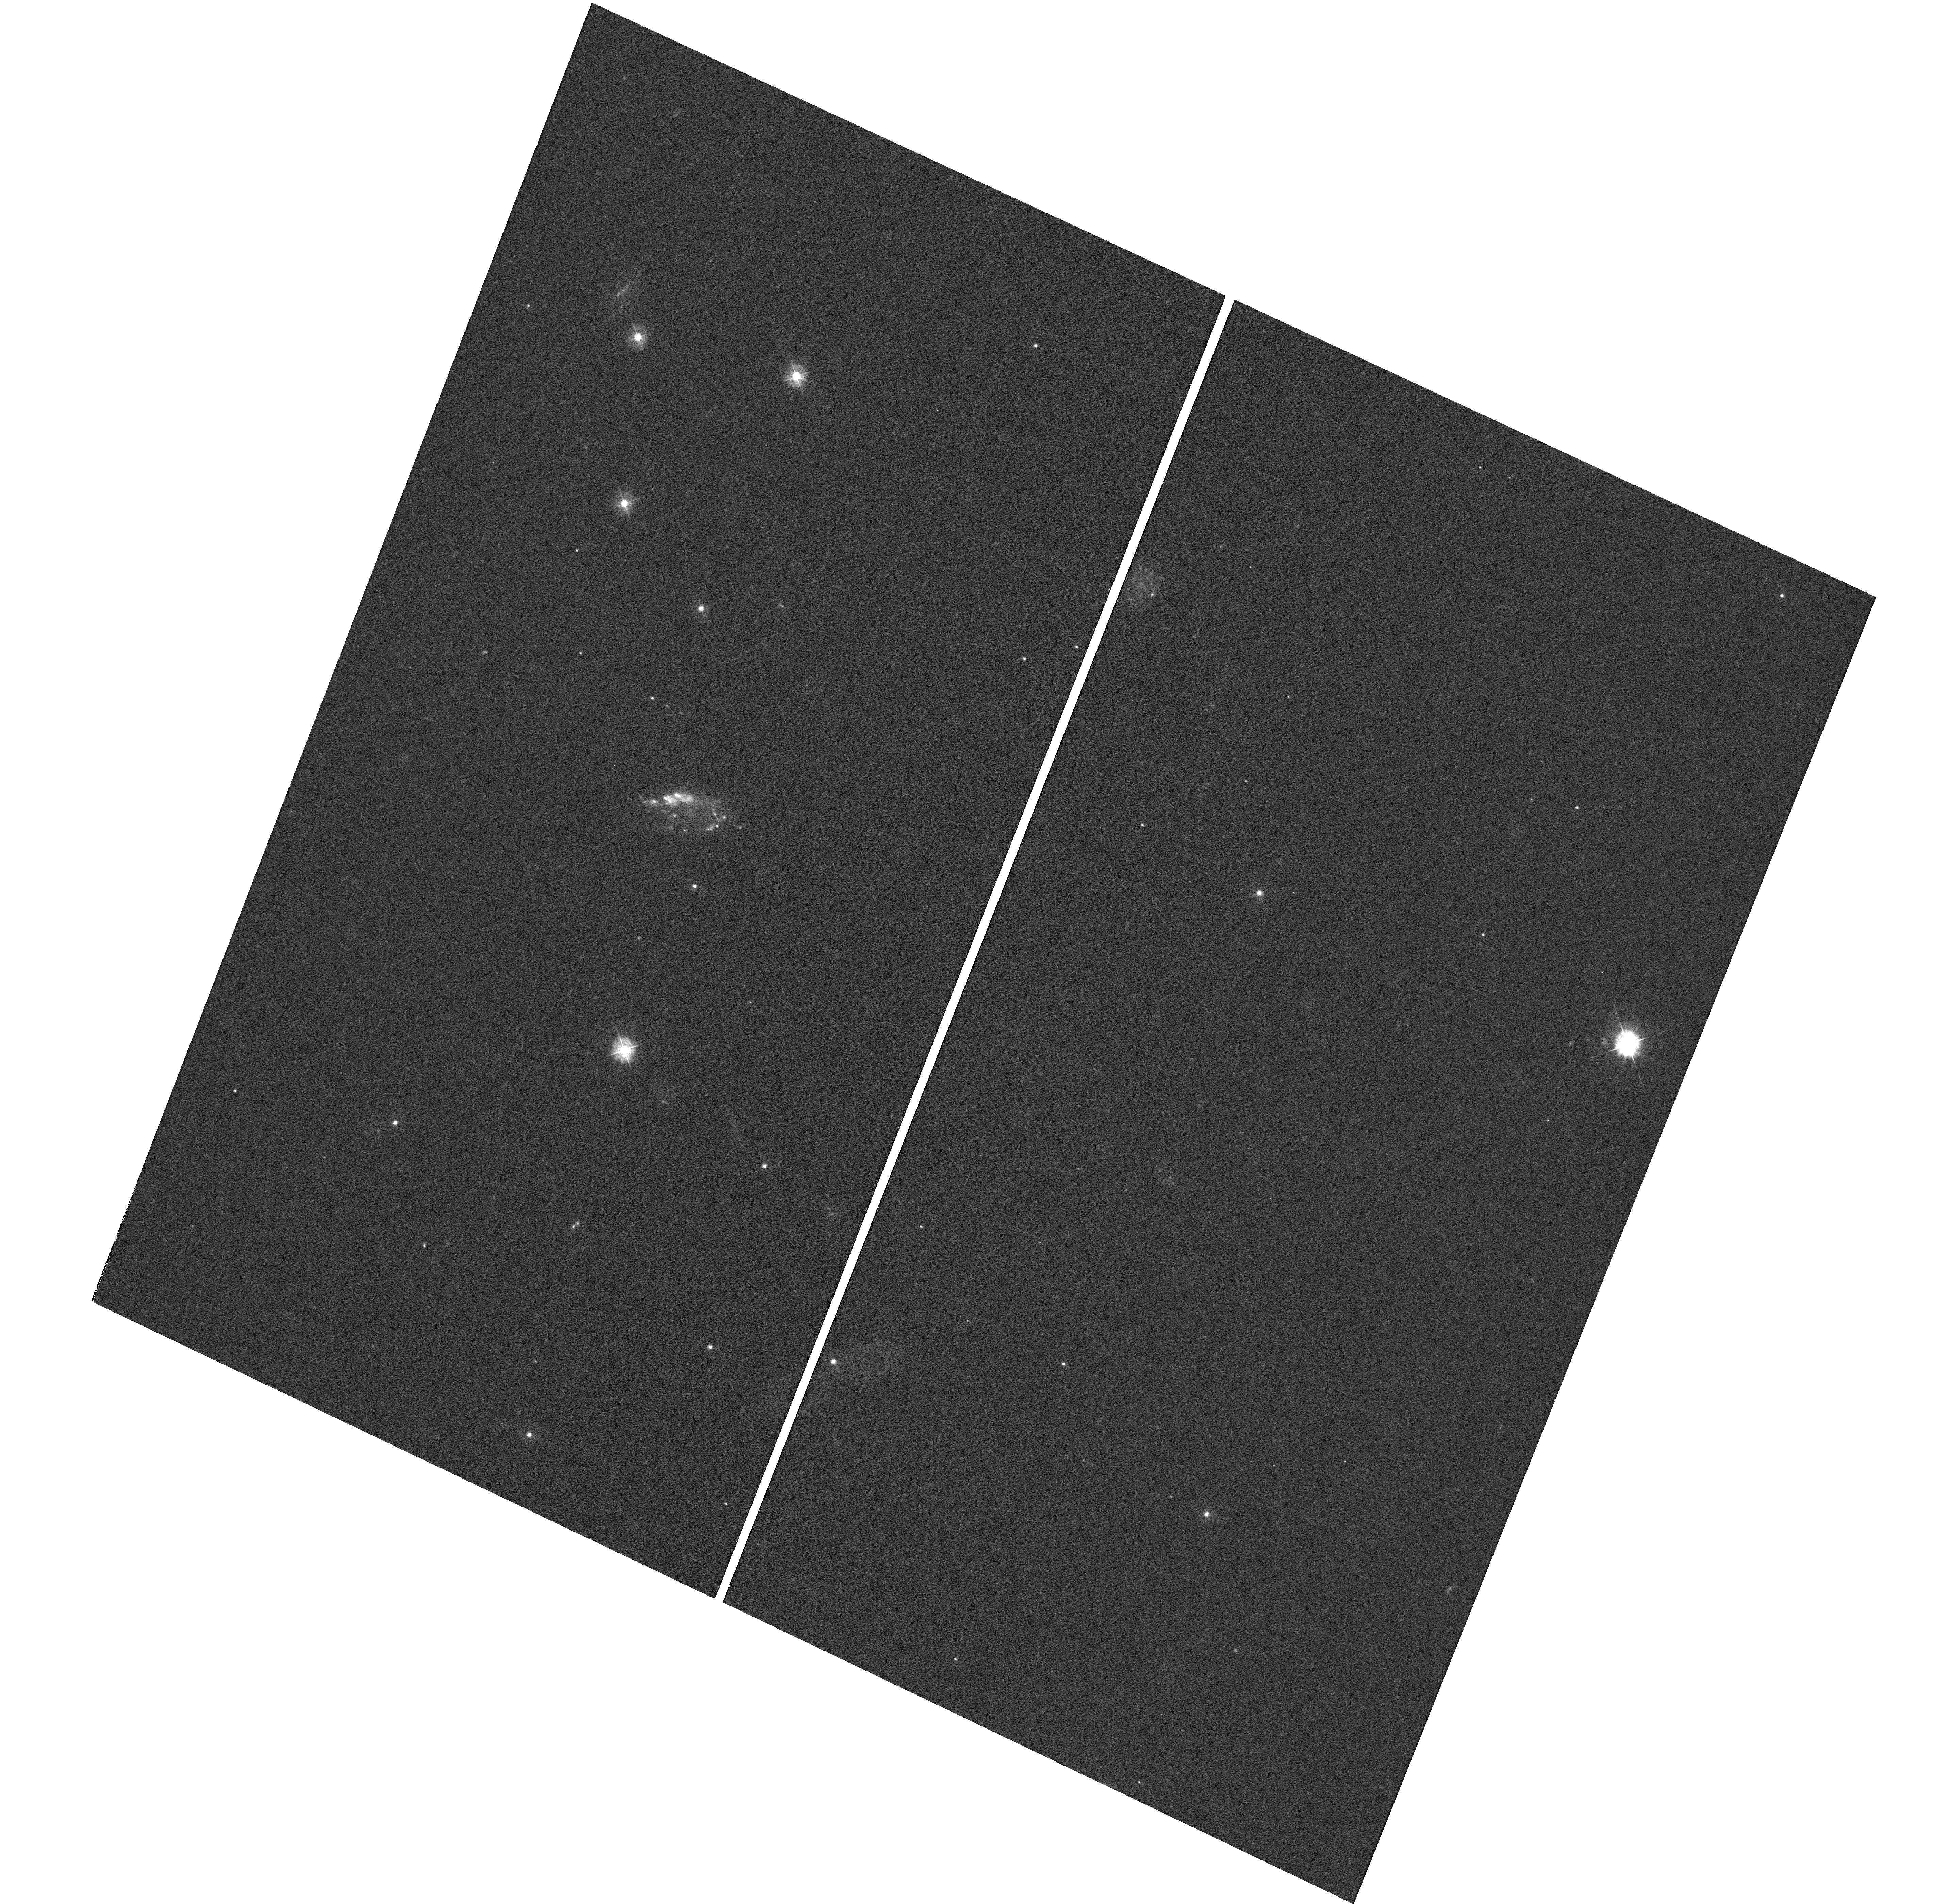
Target: GRB100316D
Instrument: WFC3/UVIS
Filter: F336W
Exposure: 56 min
Observation ID: hst_12323_fa_wfc3_uvis_f336w_ibiffa

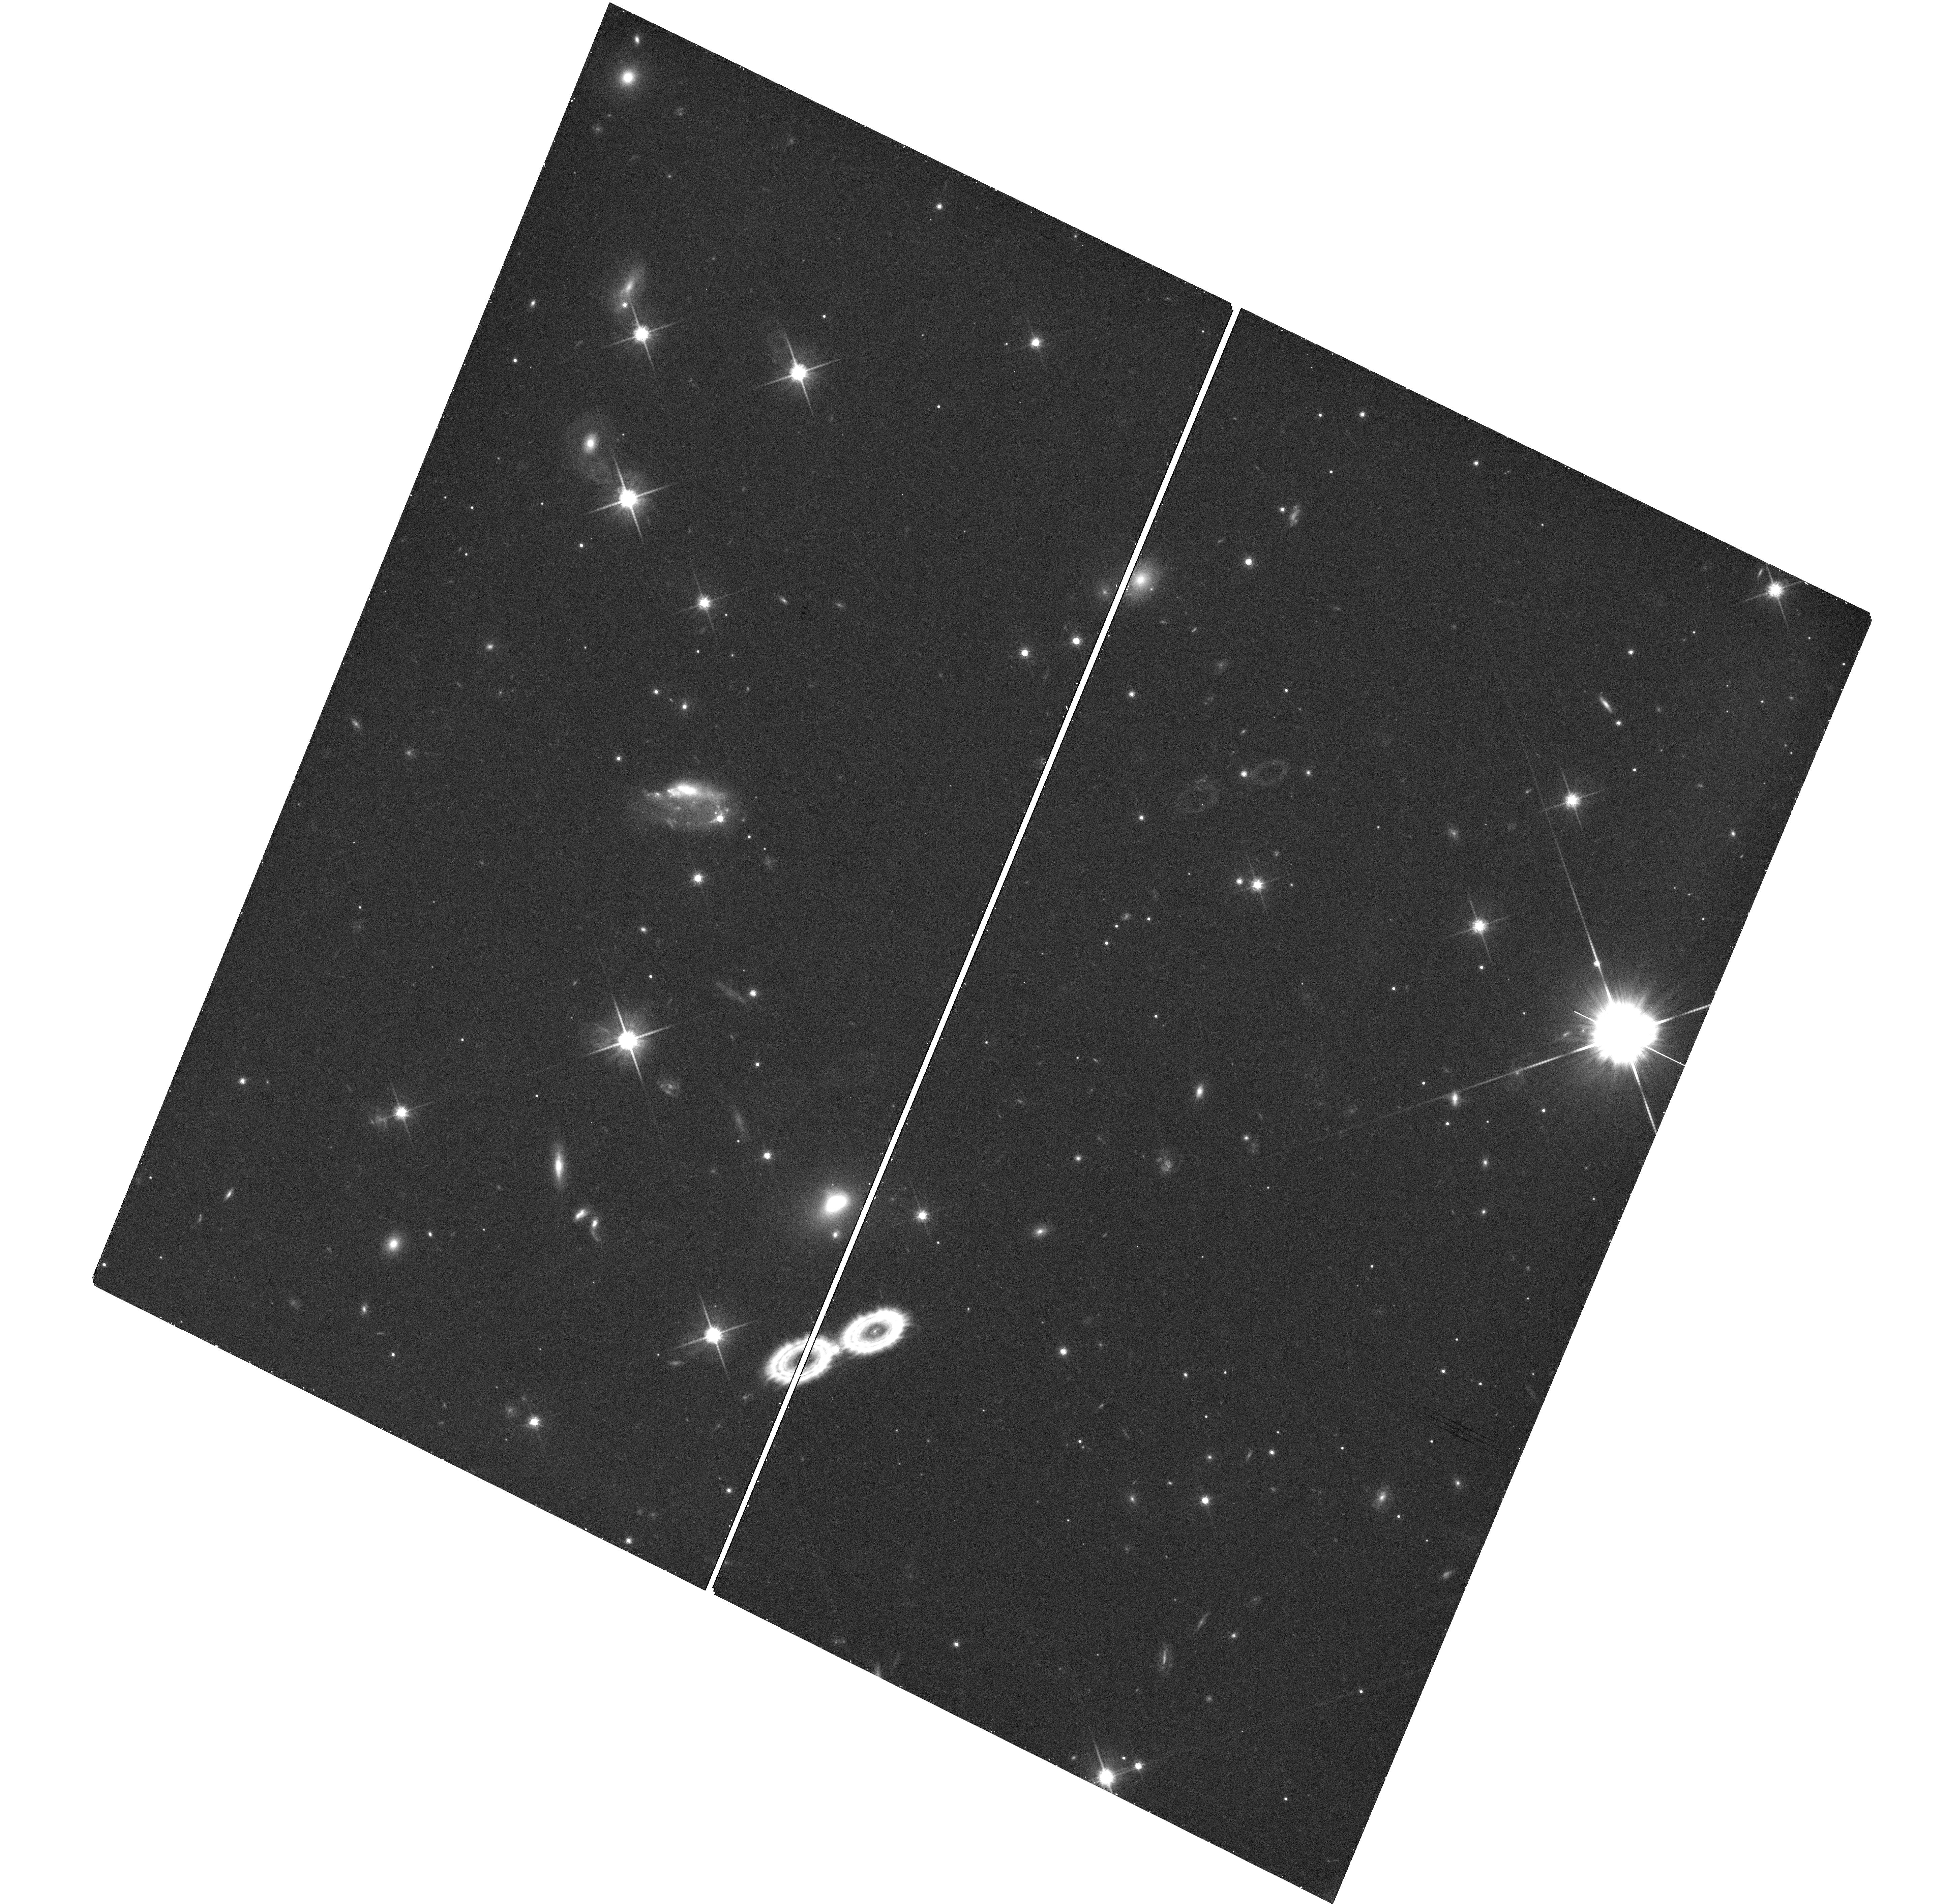
Target: GRB100316D
Instrument: WFC3/UVIS
Filter: F814W
Exposure: 21 min
Observation ID: hst_12323_fc_wfc3_uvis_f814w_ibiffc

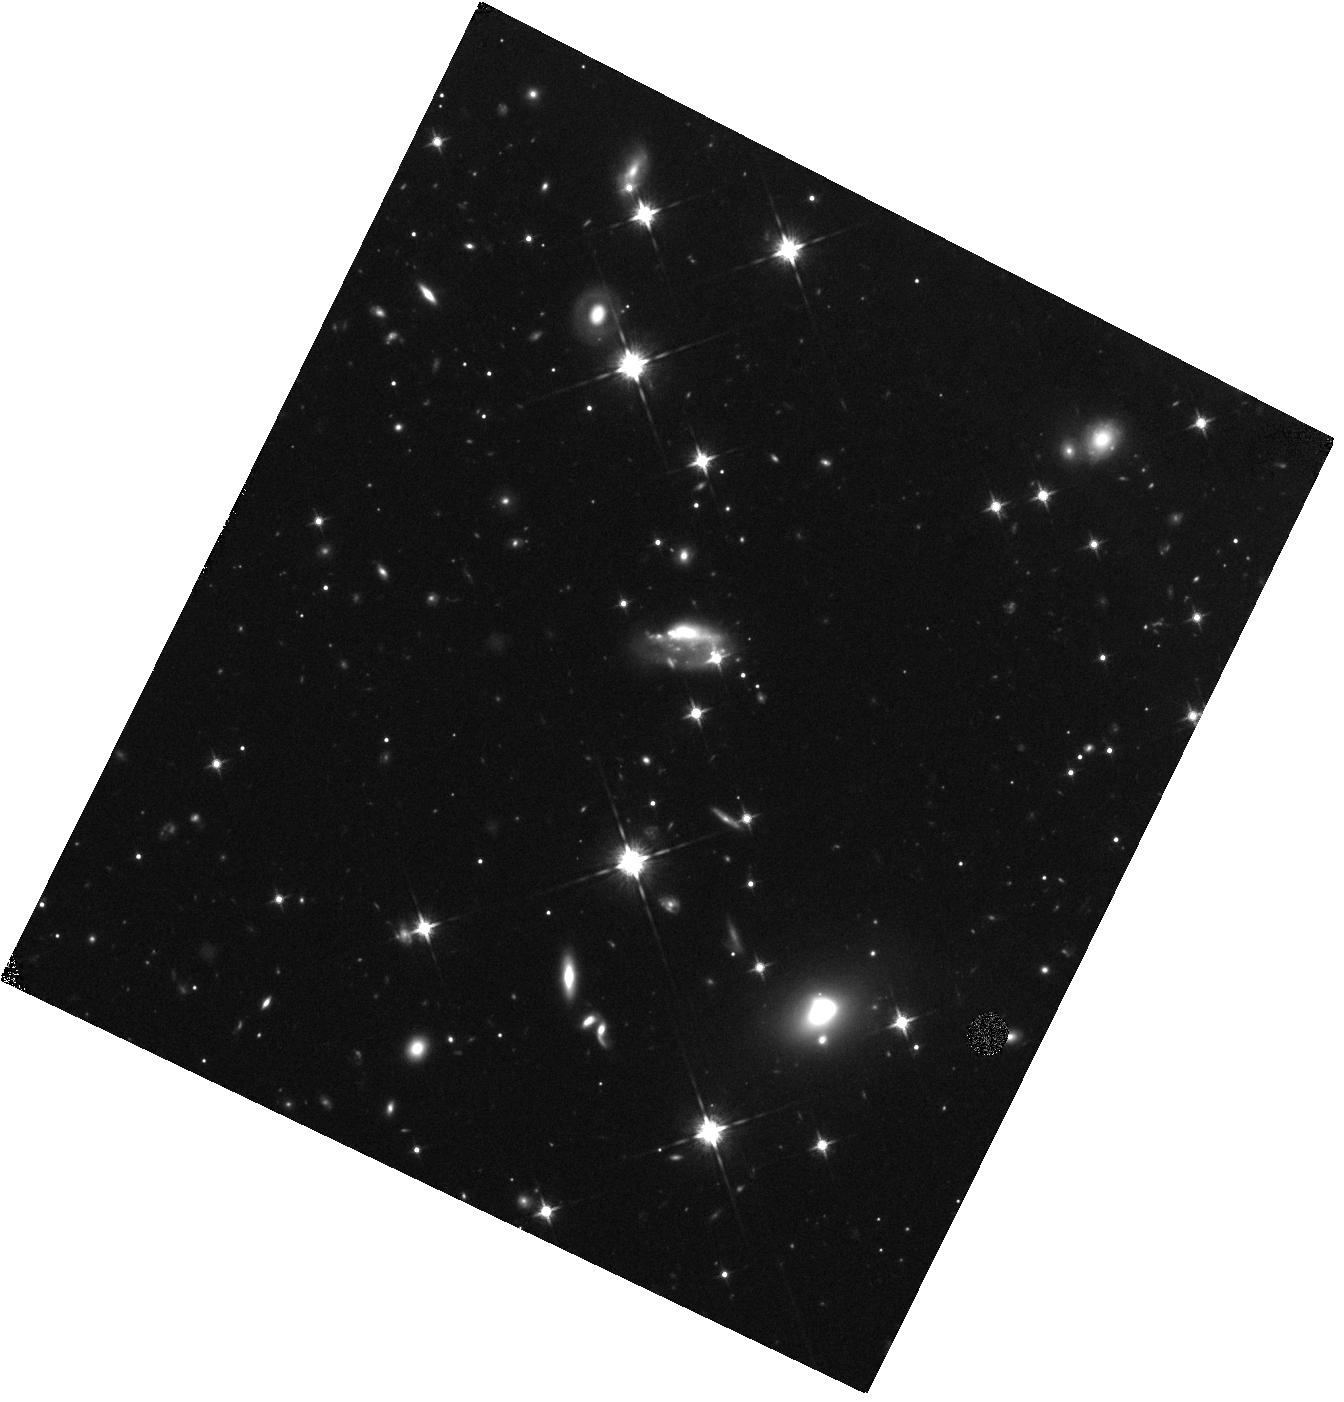
Target: GRB100316D
Instrument: WFC3/IR
Filter: F125W
Exposure: 22 min
Observation ID: hst_12323_fb_wfc3_ir_f125w_ibiffb

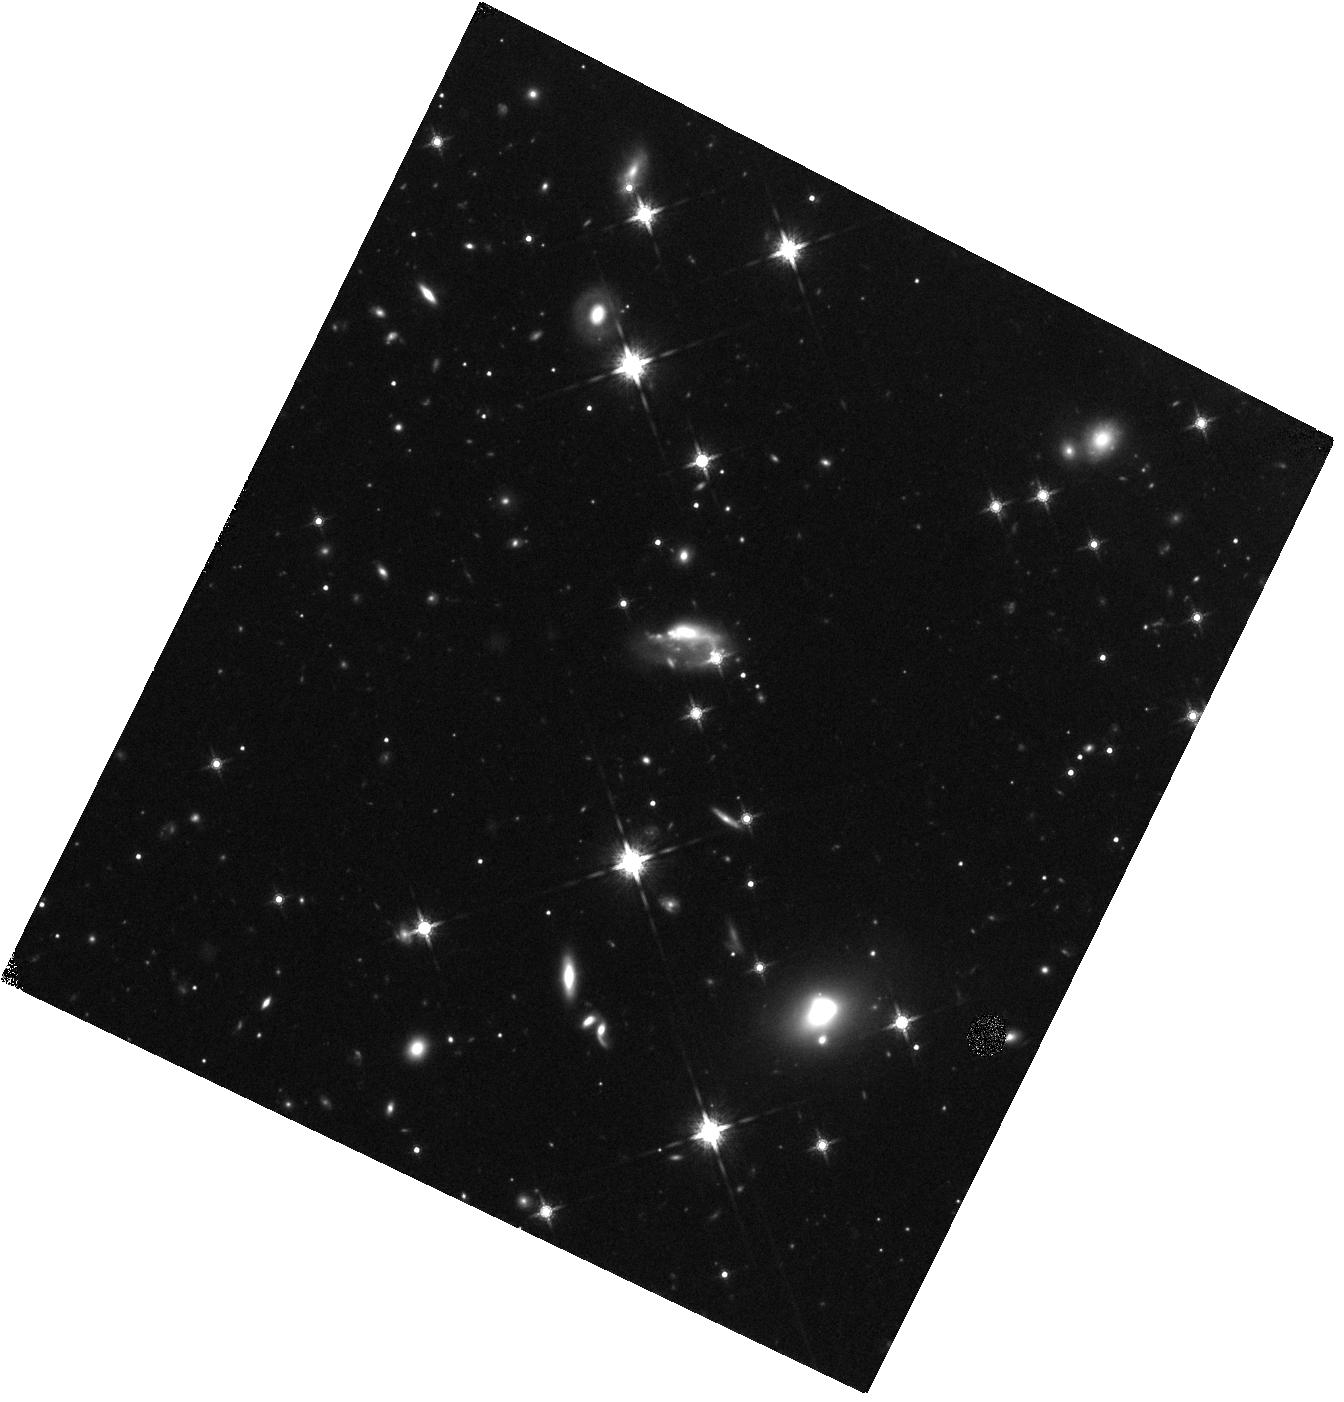
Target: GRB100316D
Instrument: WFC3/IR
Filter: F160W
Exposure: 22 min
Observation ID: hst_12323_fb_wfc3_ir_f160w_ibiffb

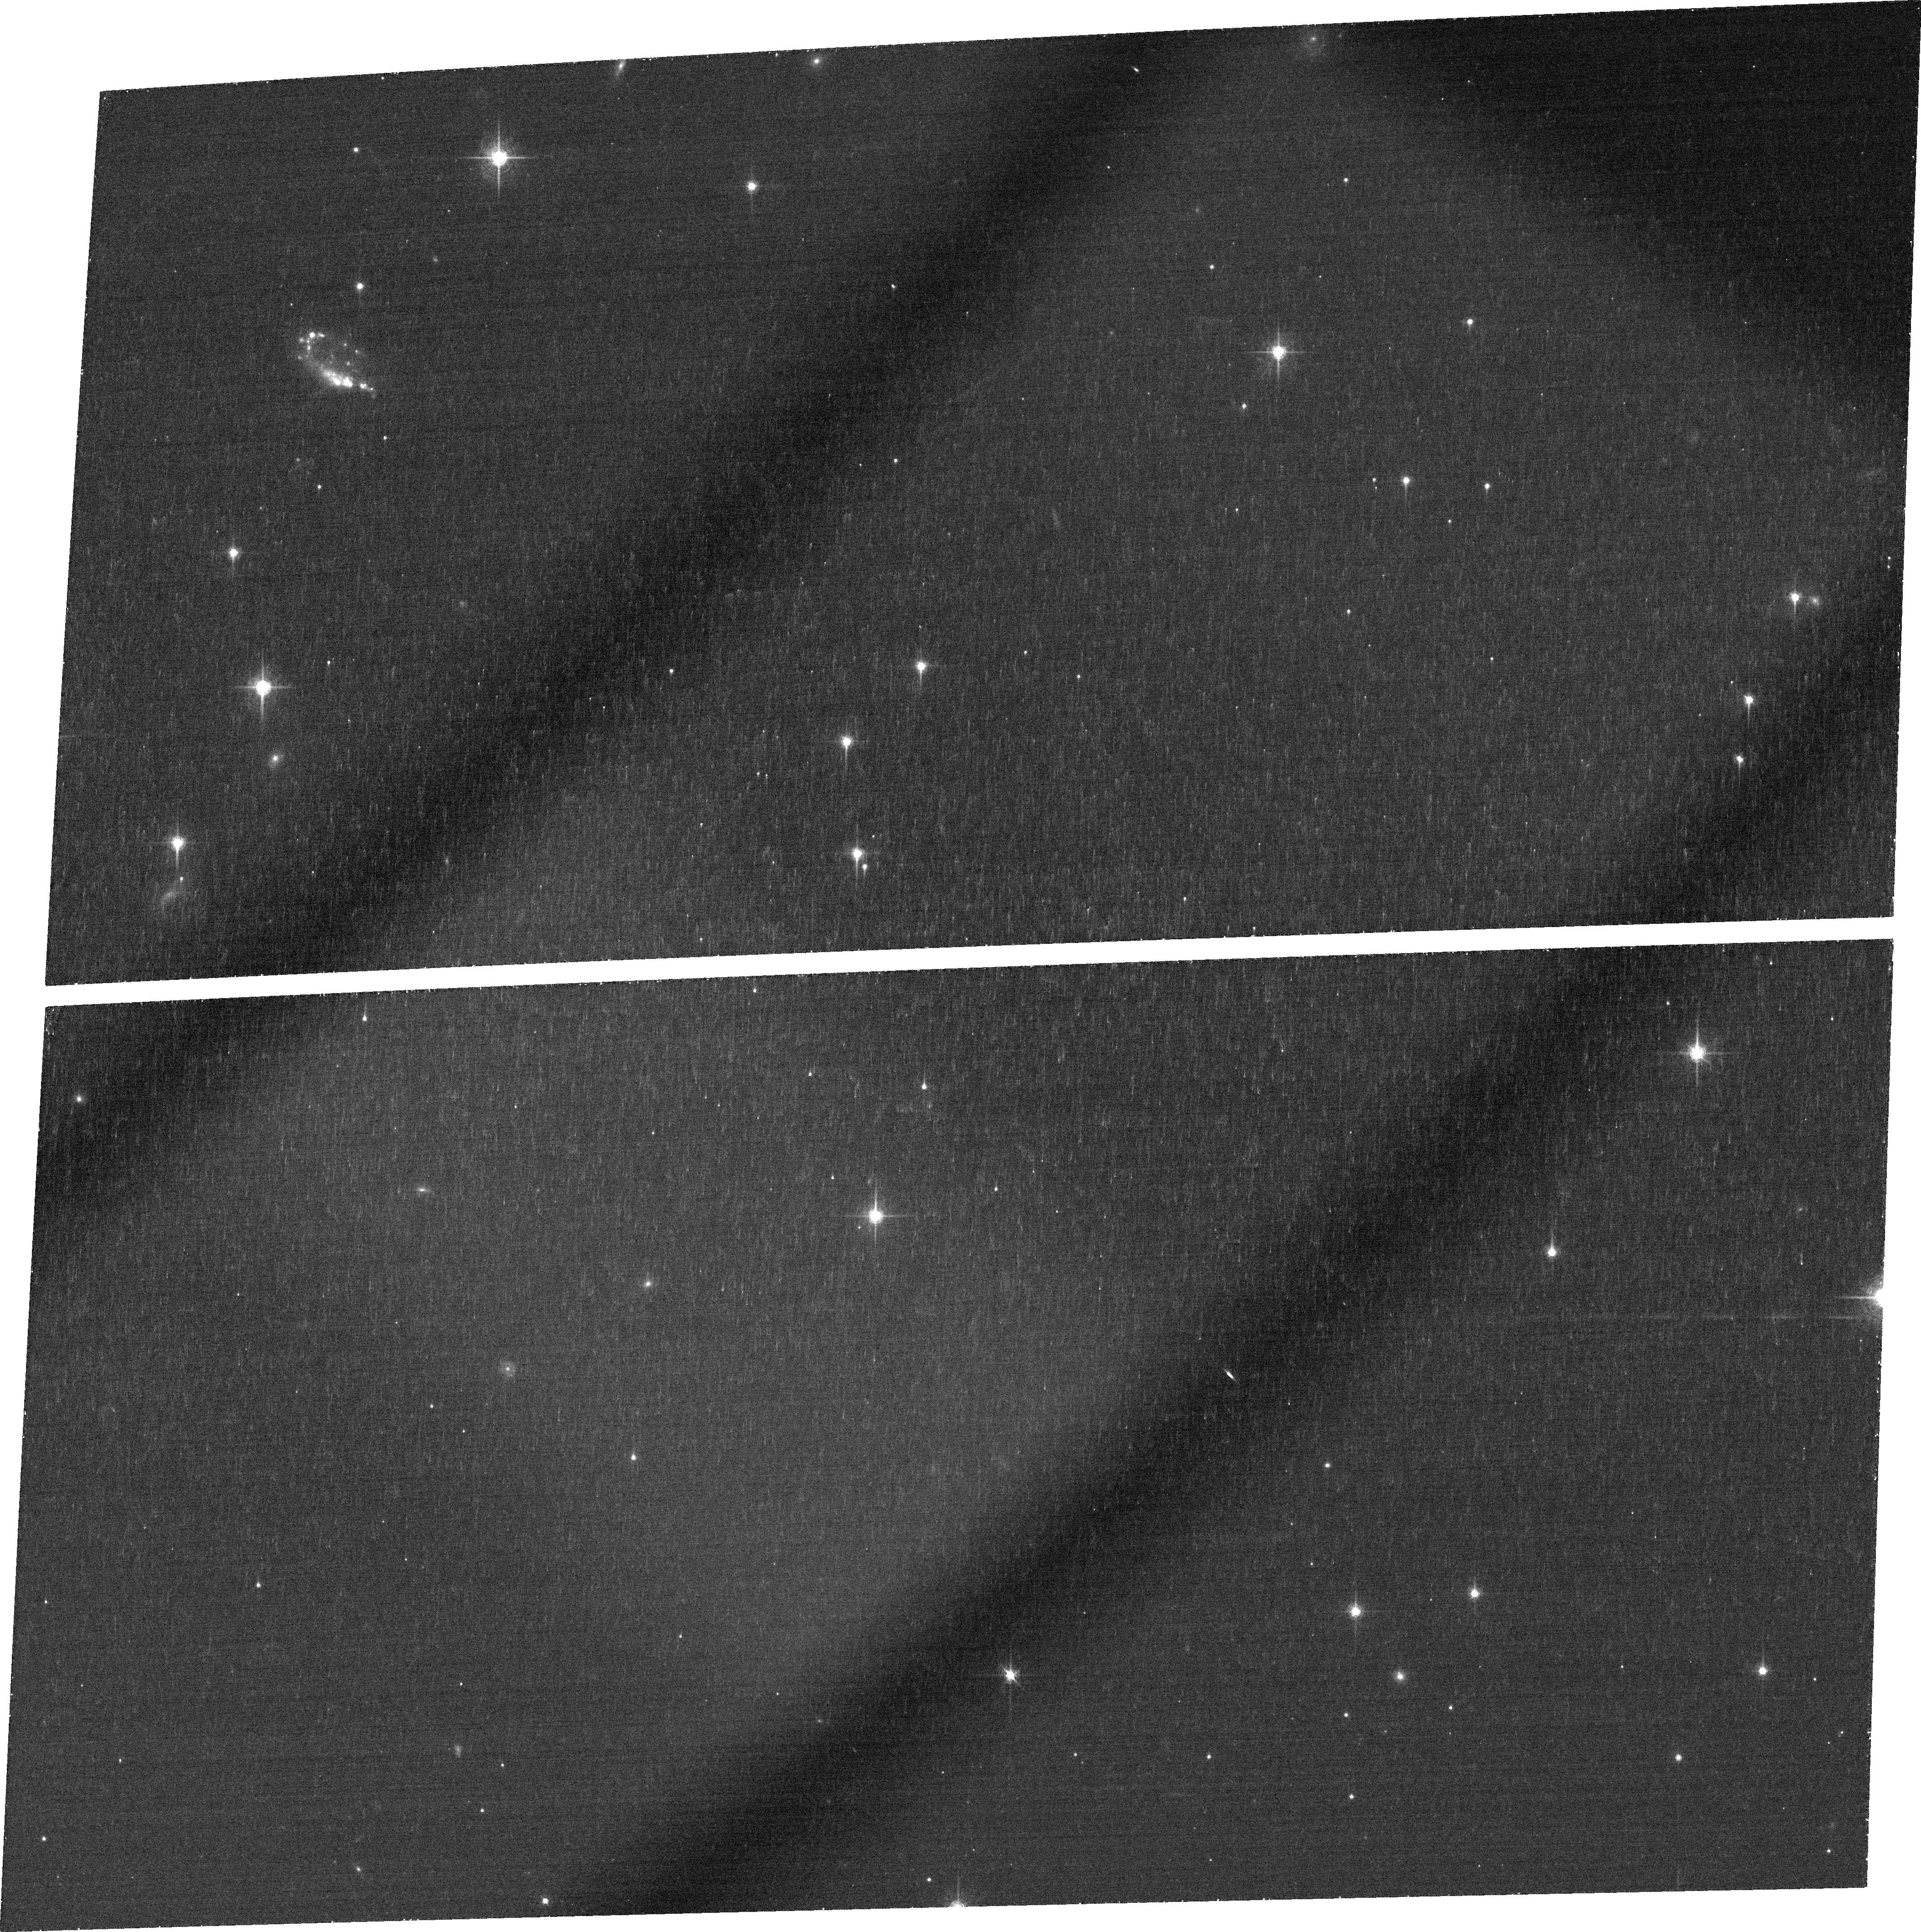
Target: GRB100316D
Instrument: ACS/WFC
Filter: FR716N
Exposure: 40 min
Observation ID: jbiffd010

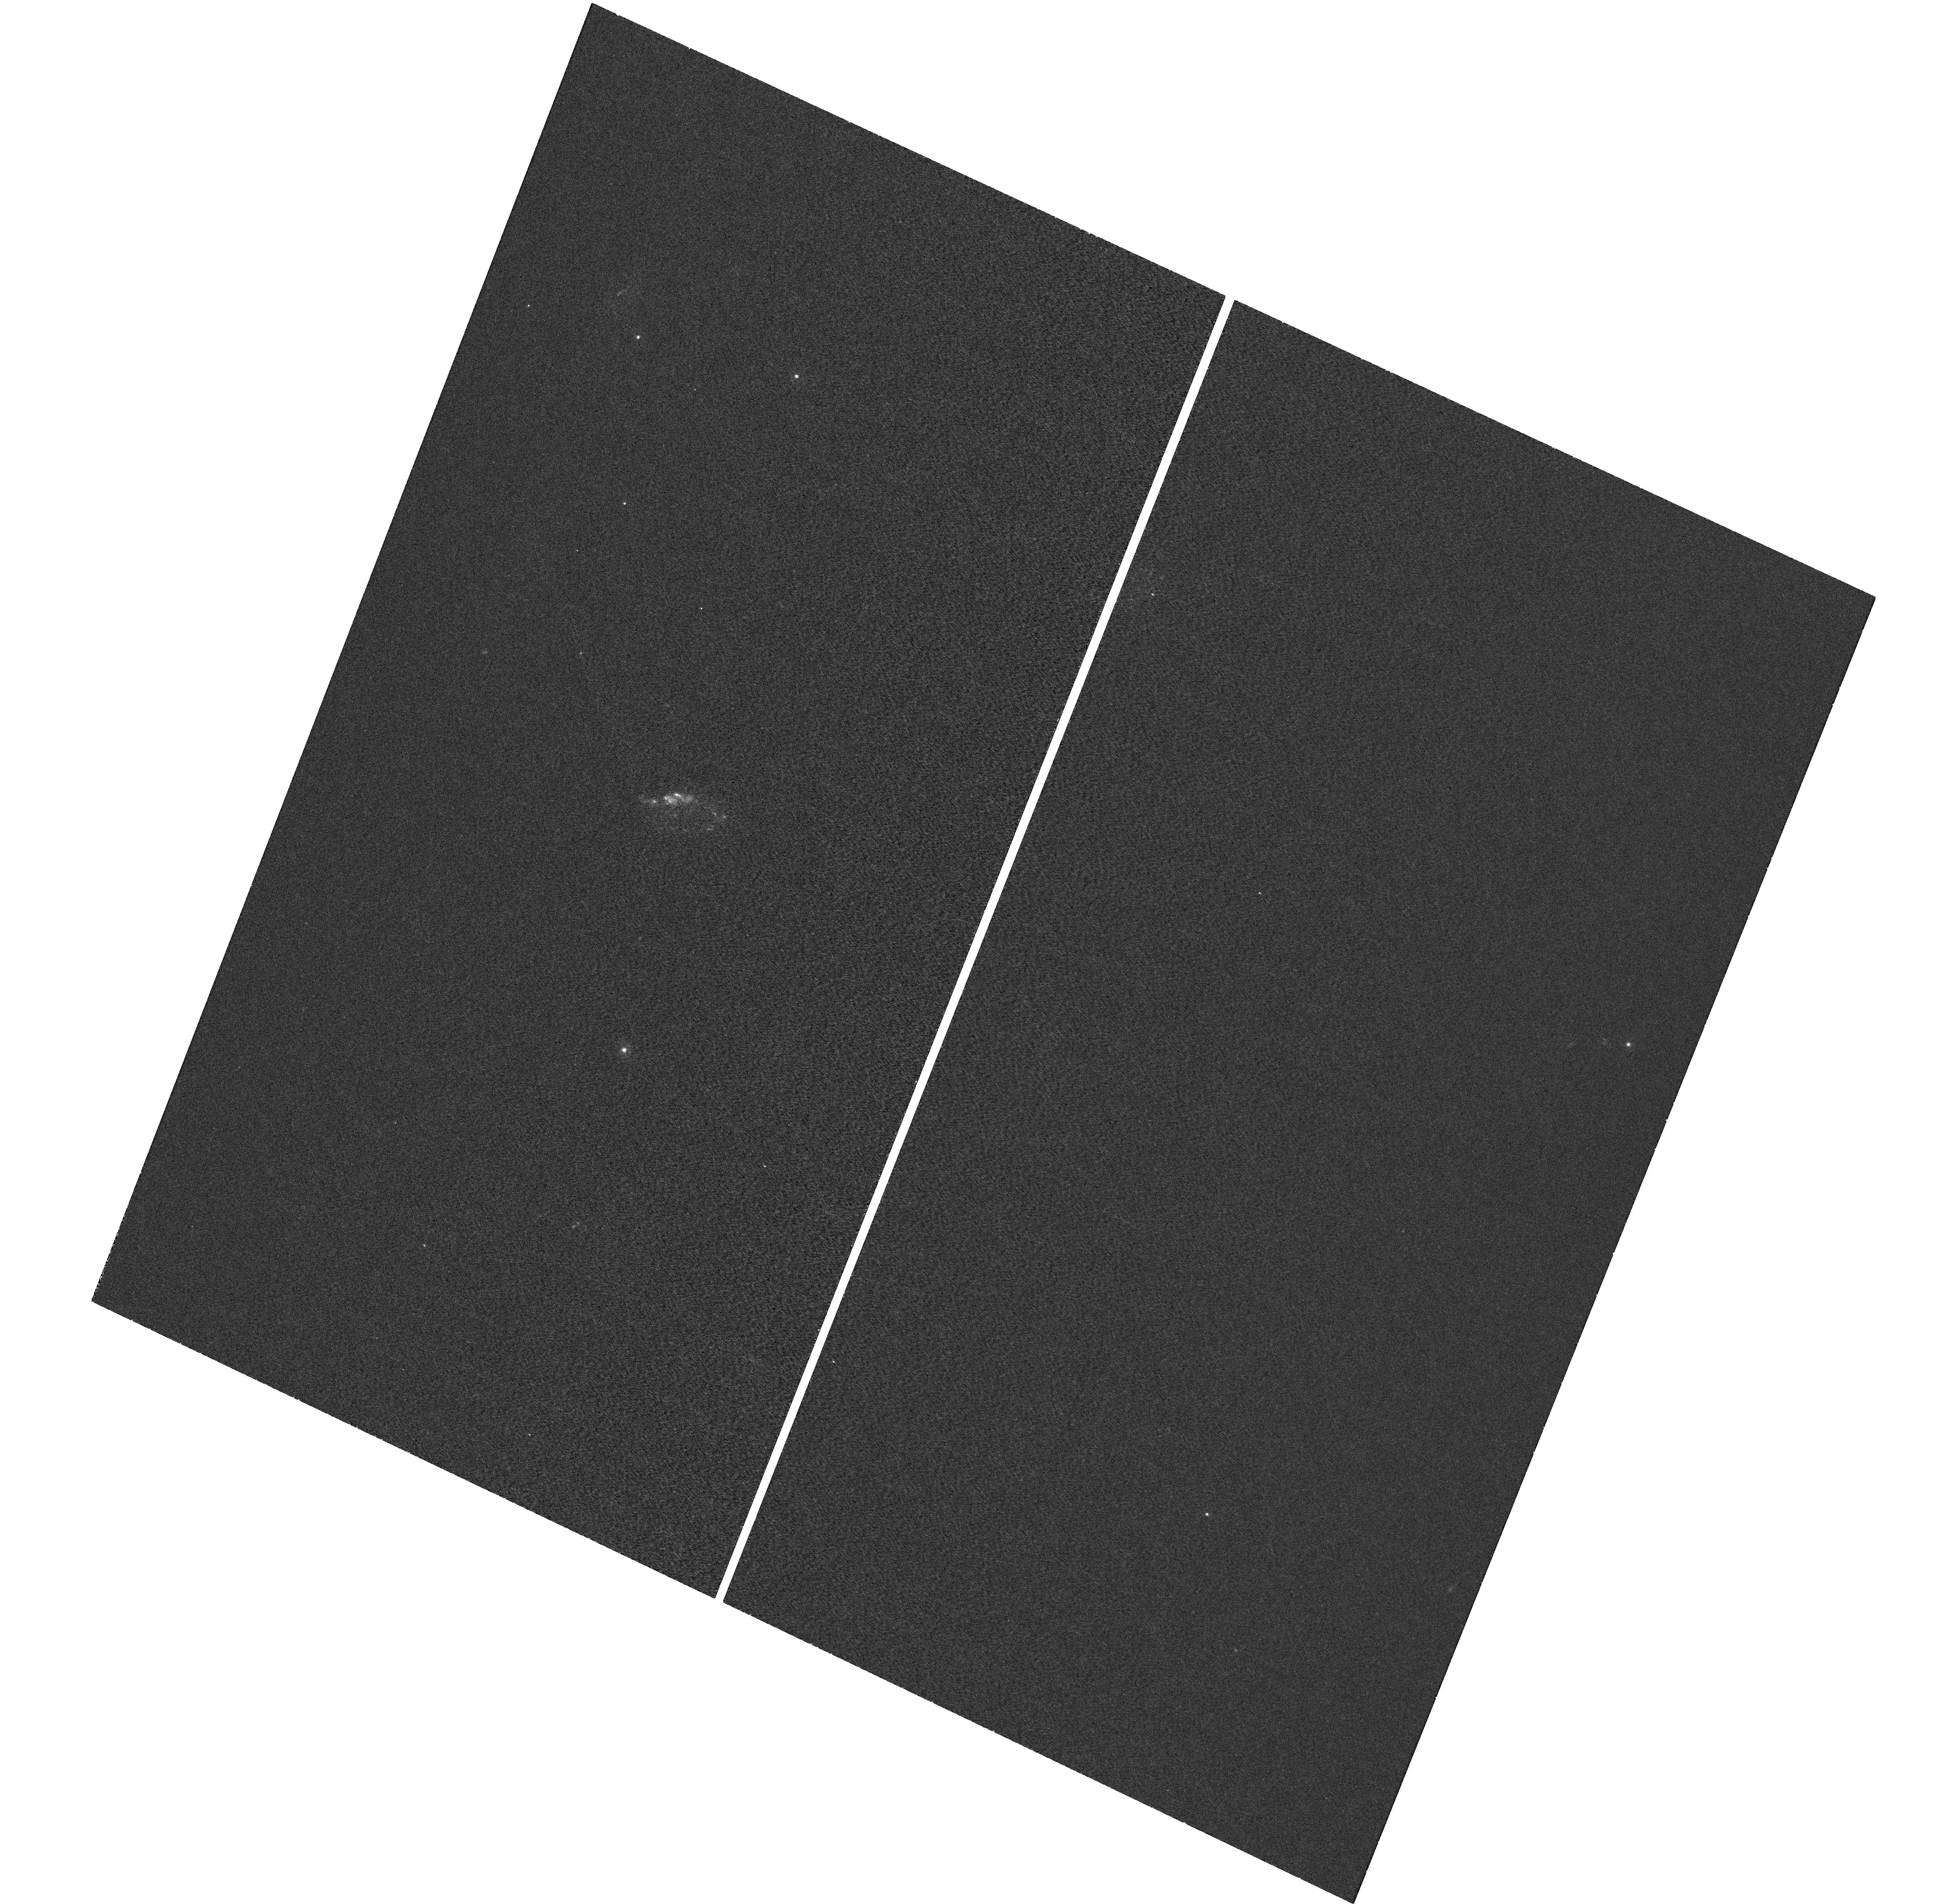
Target: GRB100316D
Instrument: WFC3/UVIS
Filter: F225W
Exposure: 42 min
Observation ID: hst_12323_fe_wfc3_uvis_f225w_ibiffe

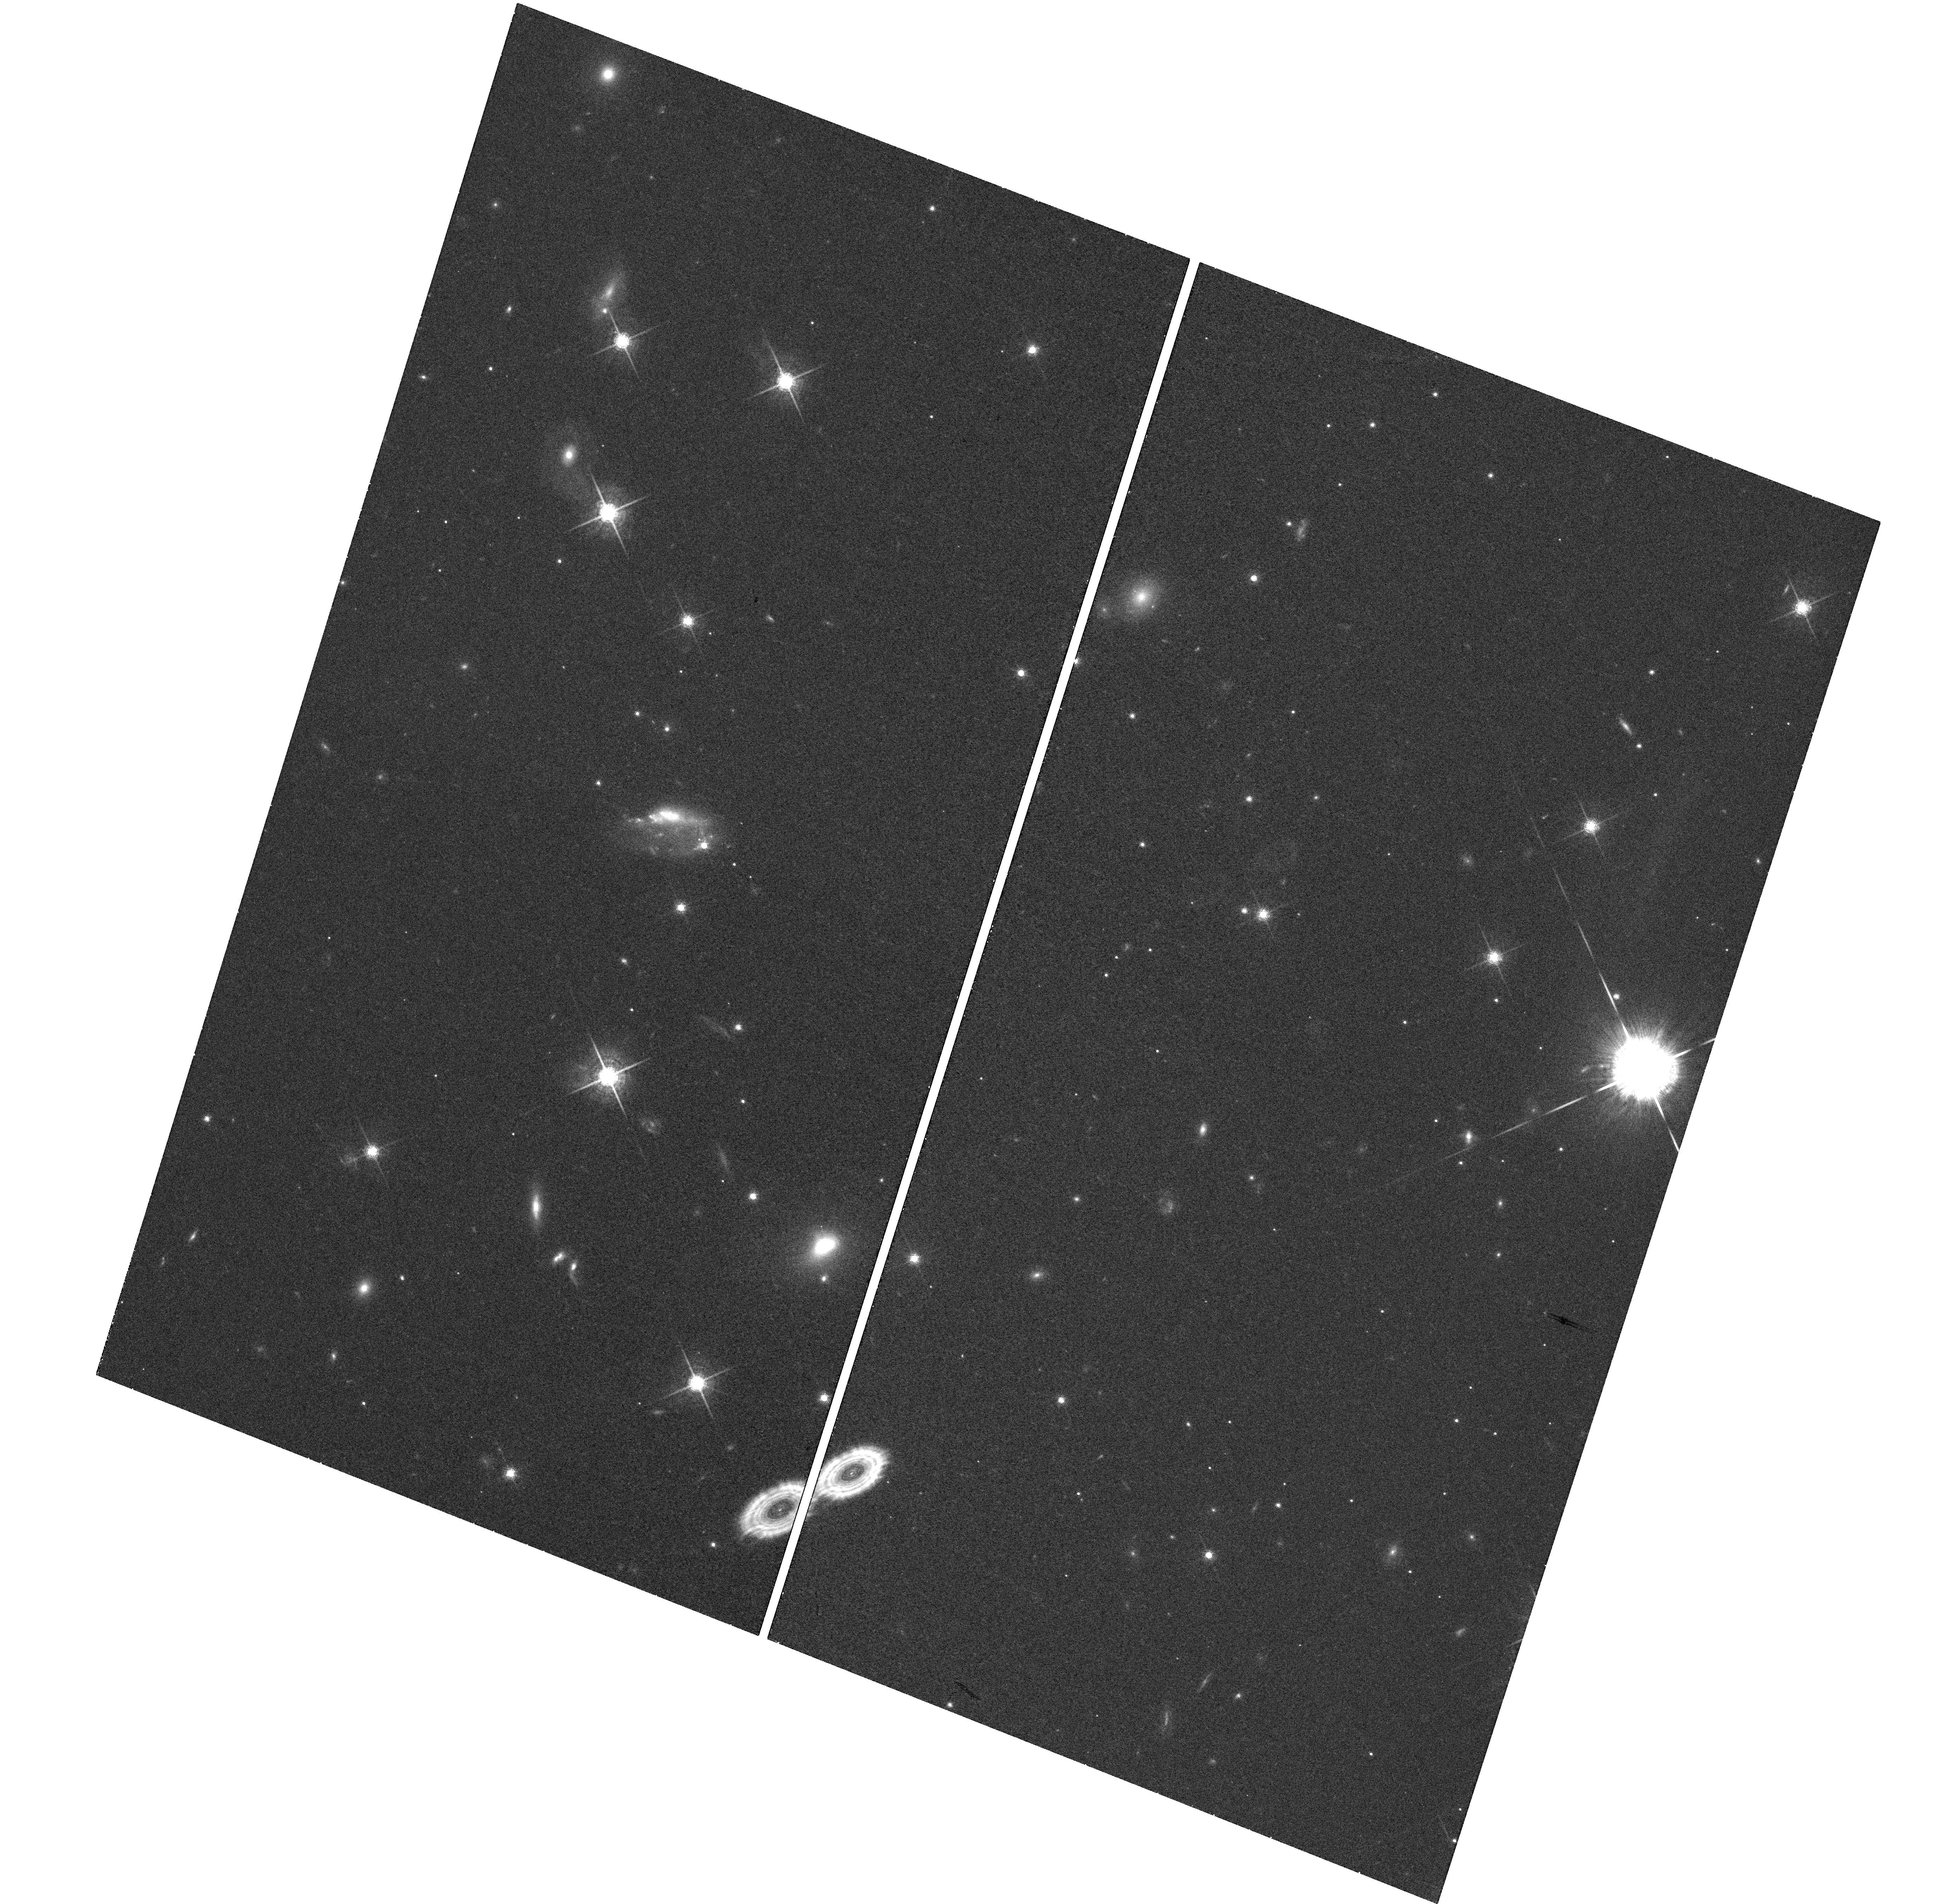
Target: GRB100316D
Instrument: WFC3/UVIS
Filter: F763M
Exposure: 29 min
Observation ID: hst_12323_gd_wfc3_uvis_f763m_ibifgd

Stretching the diversity of cosmic explosions: The supernovae of gamma-ray bursts (PI: Bersier, David)

While the association between gamma-ray bursts (GRBs) and massive stars is robust, there is a large diversity of properties among supernovae (SNe) associated with GRBs. The converse is also true: Several recent events show that there is a large brightness range among high energy transients associated with SNe. As part of a comprehensive program, we propose to use HST in order to search for and characterize the SNe associated with GRB. HST offers the means to cleanly separate the light curve of the GRB afterglow from the supernova, and to remove the contamination from the host galaxy, opening a clear path to the fundamental parameters of the SN, and thence to the progenitor. From these observations, we will determine the absolute magnitude at maximum, the shape of the spectral energy distribution, and any change over time of the energy distribution. We will also measure the rate of decay of the exponential tail. Merged with the ground-based data that we will obtain for each event, we will be able to compare our data set to models and constrain the energy of the explosion, the mass of the ejecta and the mass of Nickel synthesized during the explosion. These results will shed light on the apparent variety of supernovae associated with gamma-ray bursts and X-ray flashes, and on the relation between these SNe and other, more common, types of core-collapse explosions.